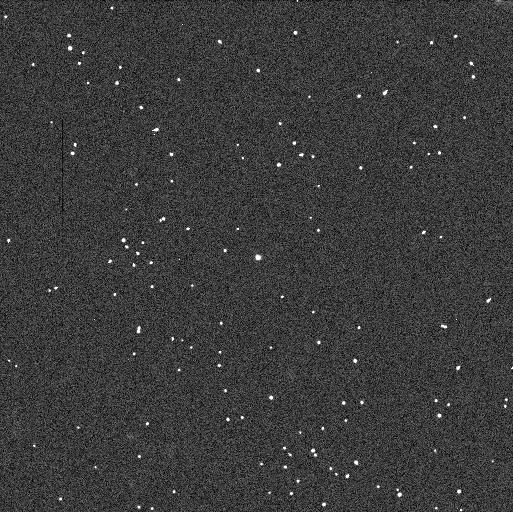
Target: 2003-QR91
Instrument: WFC3/UVIS
Filter: F606W
Exposure: 3 min
Observation ID: ib3508h6q

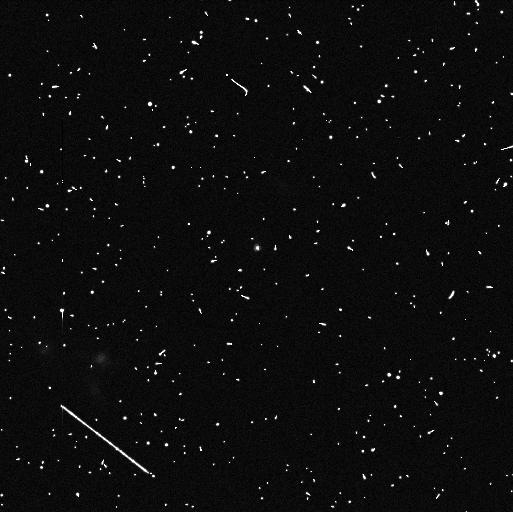
Target: 2003-QA91
Instrument: WFC3/UVIS
Filter: F814W
Exposure: 6 min
Observation ID: ib3502p4q

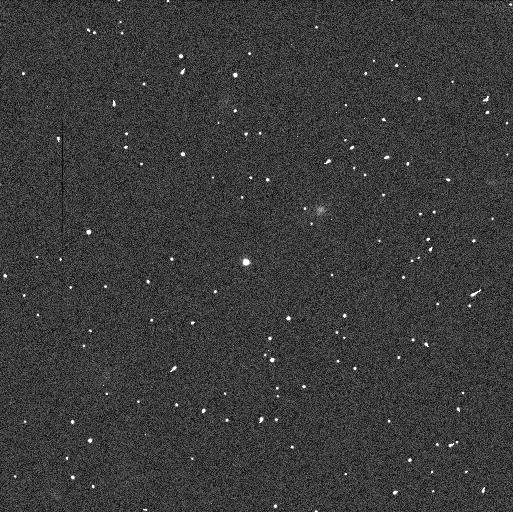
Target: 79360
Instrument: WFC3/UVIS
Filter: F606W
Exposure: 3 min
Observation ID: ib3512ngq

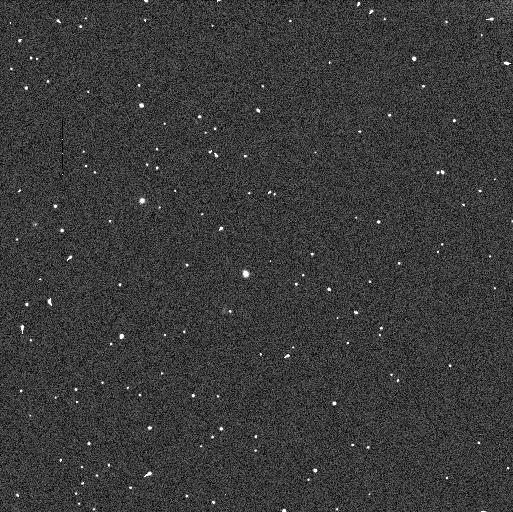
Target: 79360
Instrument: WFC3/UVIS
Filter: F606W
Exposure: 3 min
Observation ID: ib3515bgq

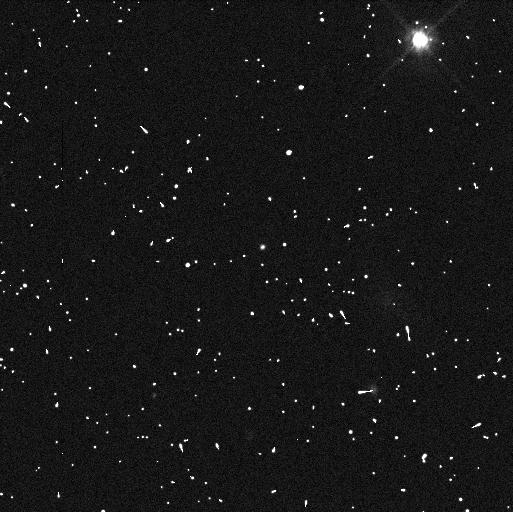
Target: 2003-QA91
Instrument: WFC3/UVIS
Filter: F606W
Exposure: 3 min
Observation ID: ib3503wyq

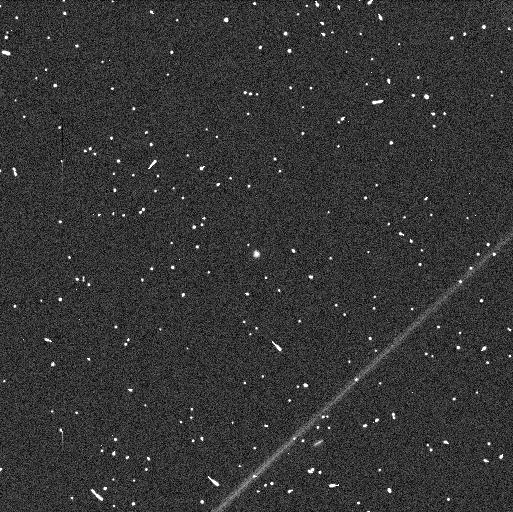
Target: 2003-QR91
Instrument: WFC3/UVIS
Filter: F814W
Exposure: 6 min
Observation ID: ib3506qnq

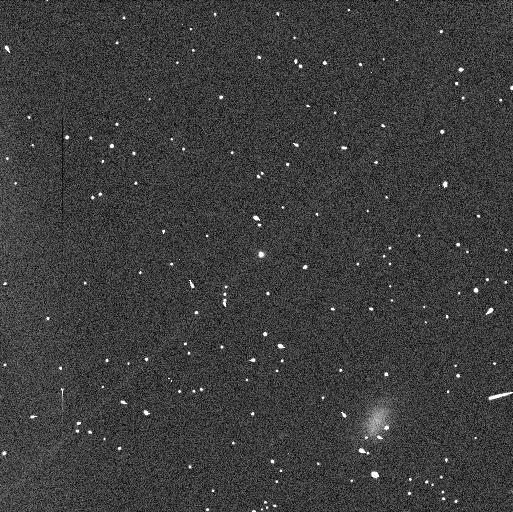
Target: 2003-QR91
Instrument: WFC3/UVIS
Filter: F606W
Exposure: 3 min
Observation ID: ib3507xmq

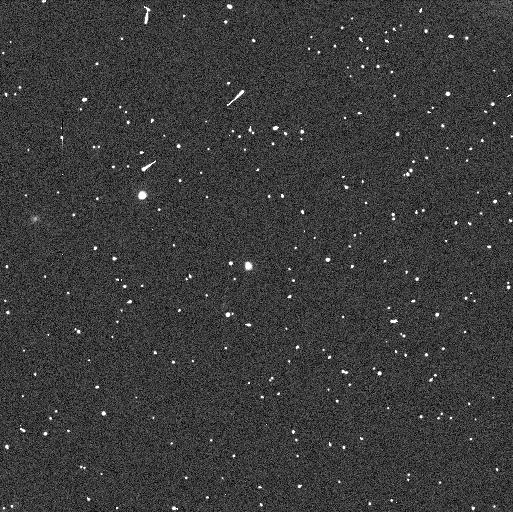
Target: 79360
Instrument: WFC3/UVIS
Filter: F814W
Exposure: 6 min
Observation ID: ib3515bfq

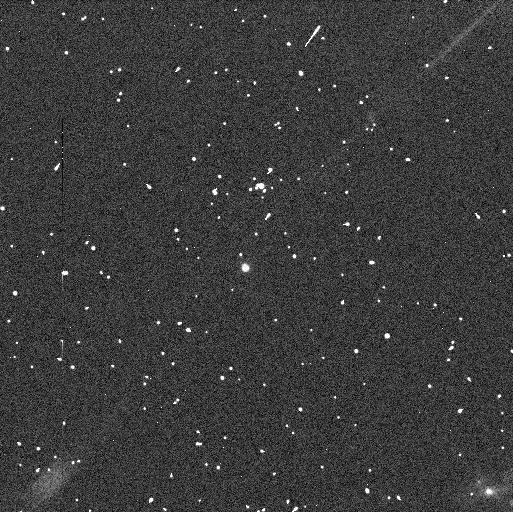
Target: 79360
Instrument: WFC3/UVIS
Filter: F814W
Exposure: 6 min
Observation ID: ib3514f5q

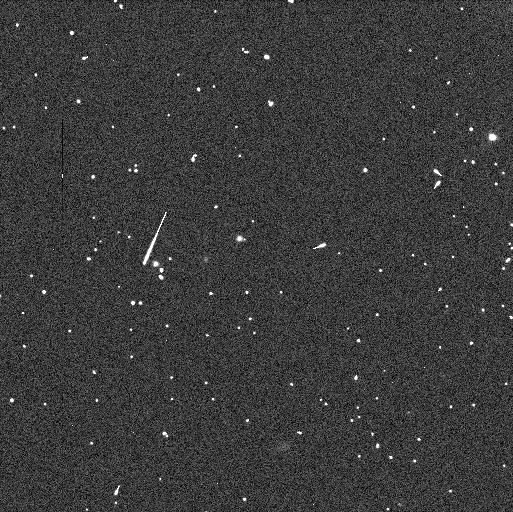
Target: 2003-QR91
Instrument: WFC3/UVIS
Filter: F606W
Exposure: 3 min
Observation ID: ib3510nkq

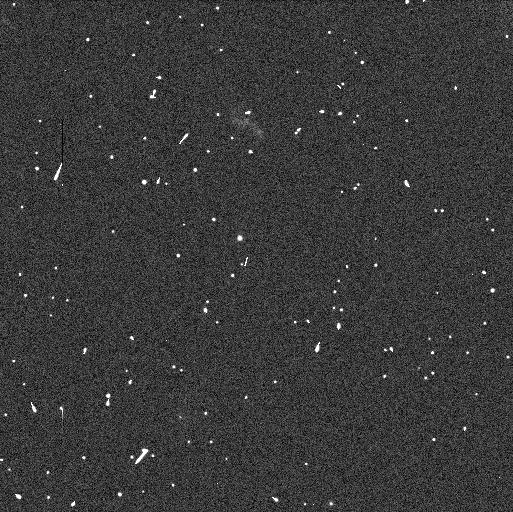
Target: 2003-QR91
Instrument: WFC3/UVIS
Filter: F606W
Exposure: 3 min
Observation ID: ib3509pxq

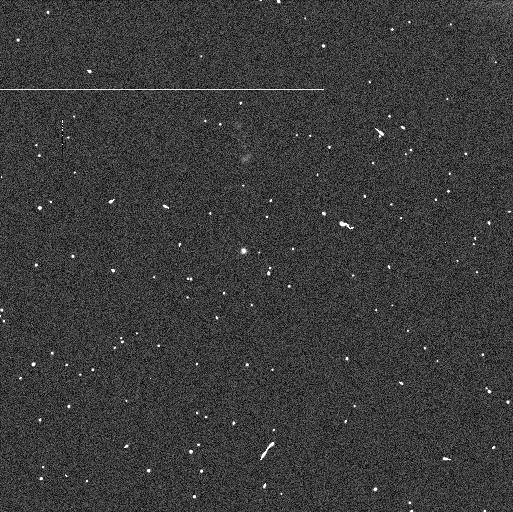
Target: 2003-QA91
Instrument: WFC3/UVIS
Filter: F606W
Exposure: 3 min
Observation ID: ib3504r8q

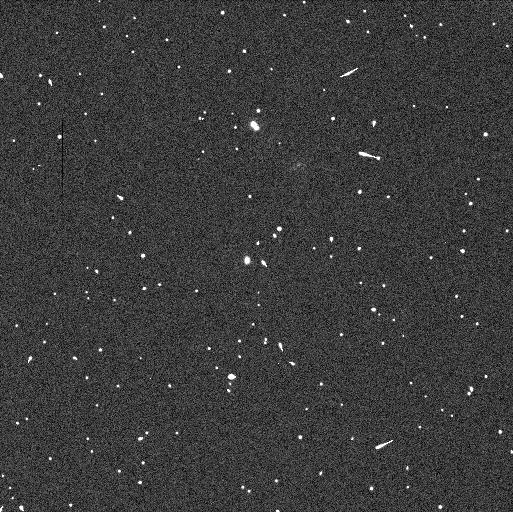
Target: 79360
Instrument: WFC3/UVIS
Filter: F606W
Exposure: 3 min
Observation ID: ib3513erq

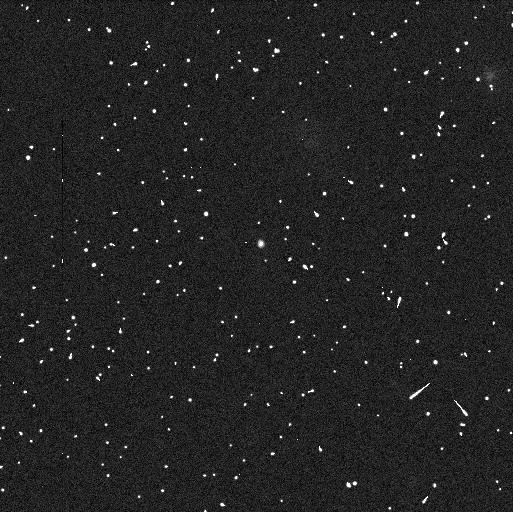
Target: 2003-QA91
Instrument: WFC3/UVIS
Filter: F814W
Exposure: 6 min
Observation ID: ib3501m8q

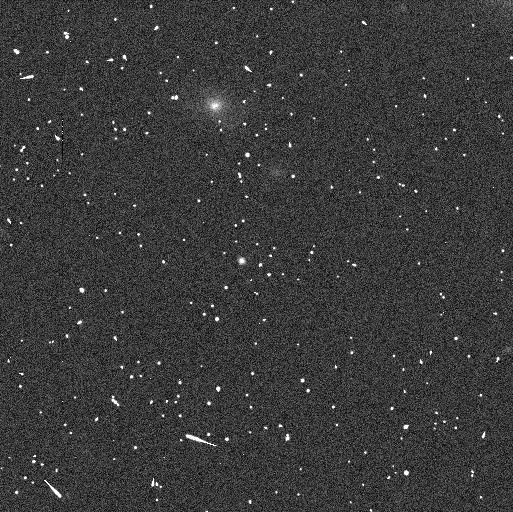
Target: 2003-QA91
Instrument: WFC3/UVIS
Filter: F814W
Exposure: 6 min
Observation ID: ib3505aaq

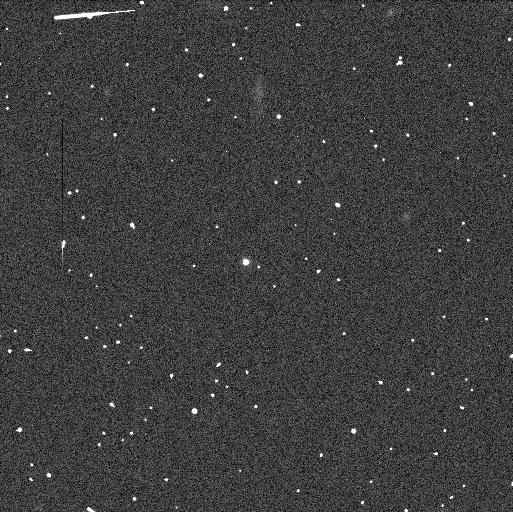
Target: 79360
Instrument: WFC3/UVIS
Filter: F606W
Exposure: 3 min
Observation ID: ib3511ezq

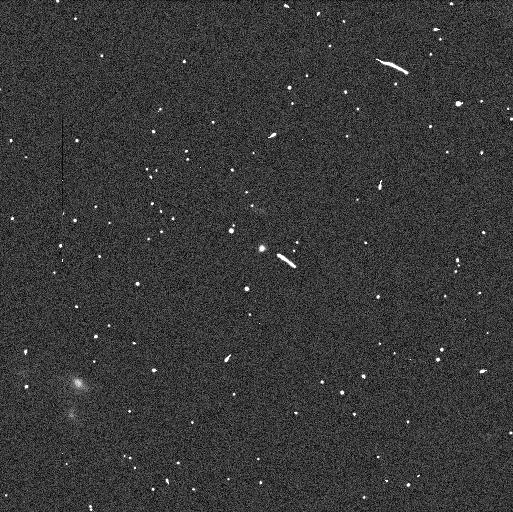
Target: 2003-QA91
Instrument: WFC3/UVIS
Filter: F606W
Exposure: 3 min
Observation ID: ib3502q2q

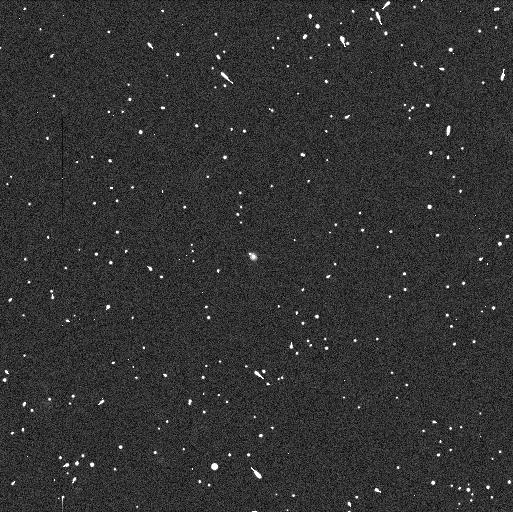
Target: 2003-QR91
Instrument: WFC3/UVIS
Filter: F814W
Exposure: 6 min
Observation ID: ib3508h2q

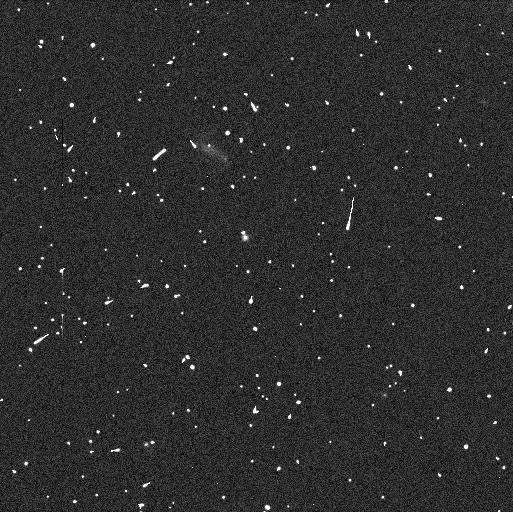
Target: 2003-QR91
Instrument: WFC3/UVIS
Filter: F814W
Exposure: 6 min
Observation ID: ib3509q1q

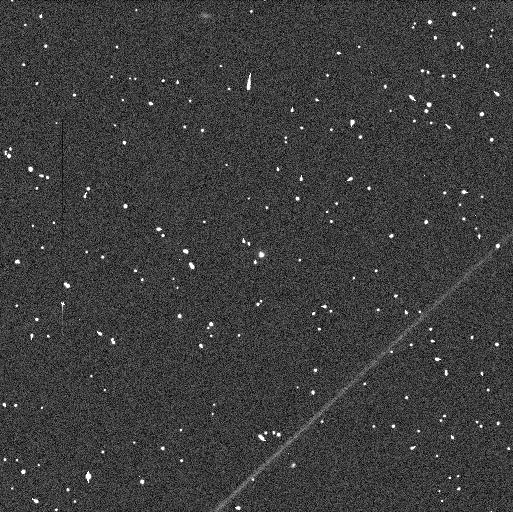
Target: 2003-QR91
Instrument: WFC3/UVIS
Filter: F606W
Exposure: 3 min
Observation ID: ib3506r3q

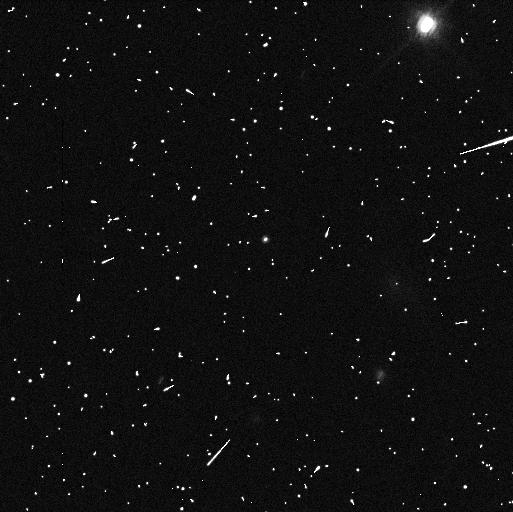
Target: 2003-QA91
Instrument: WFC3/UVIS
Filter: F814W
Exposure: 6 min
Observation ID: ib3503wxq

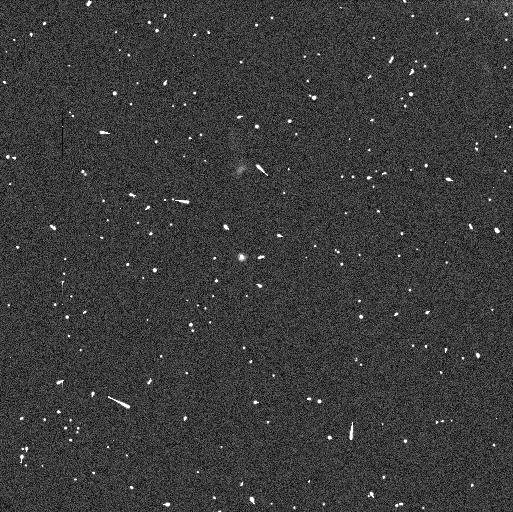
Target: 2003-QA91
Instrument: WFC3/UVIS
Filter: F814W
Exposure: 6 min
Observation ID: ib3504r9q

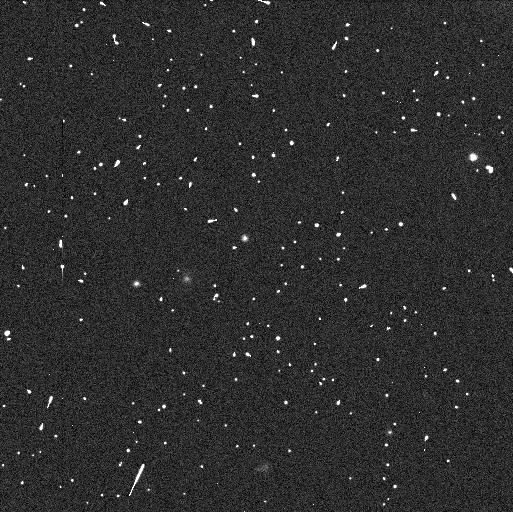
Target: 2003-QR91
Instrument: WFC3/UVIS
Filter: F814W
Exposure: 6 min
Observation ID: ib3510o0q

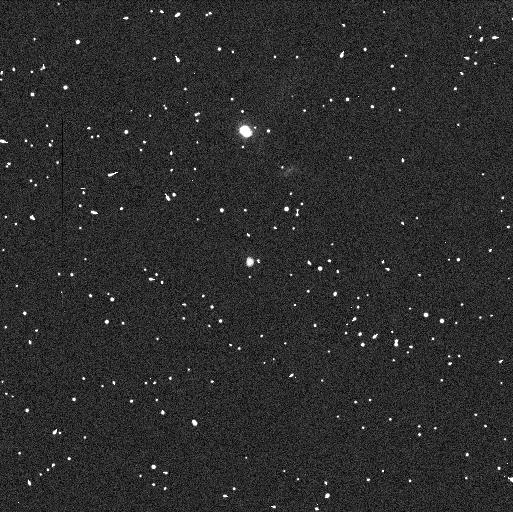
Target: 79360
Instrument: WFC3/UVIS
Filter: F814W
Exposure: 6 min
Observation ID: ib3513euq

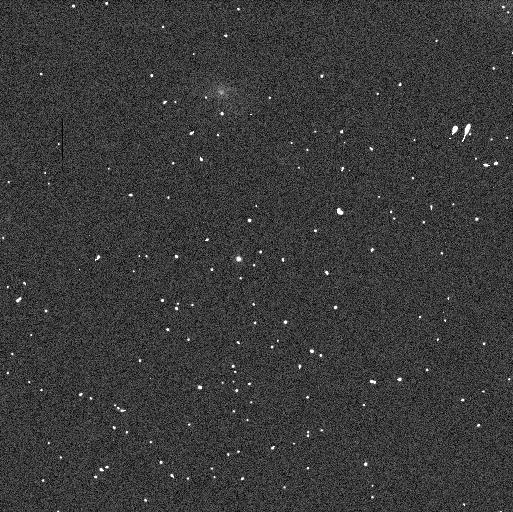
Target: 2003-QA91
Instrument: WFC3/UVIS
Filter: F606W
Exposure: 3 min
Observation ID: ib3505a6q

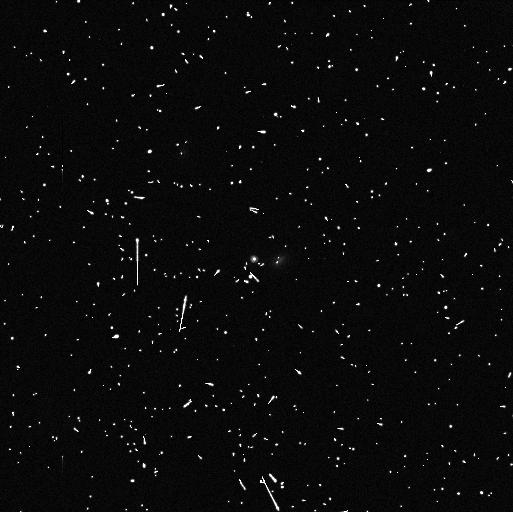
Target: 79360
Instrument: WFC3/UVIS
Filter: F814W
Exposure: 6 min
Observation ID: ib3512nlq

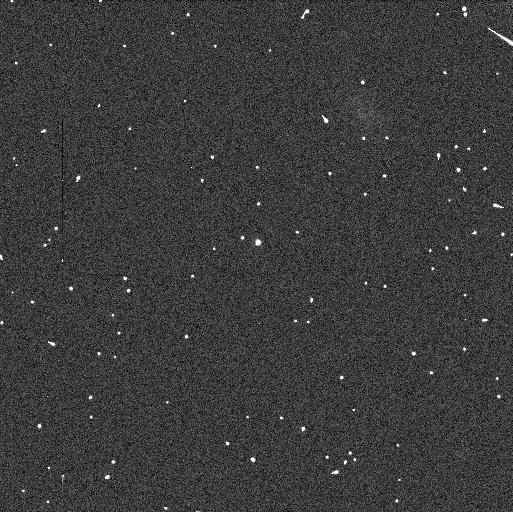
Target: 2003-QA91
Instrument: WFC3/UVIS
Filter: F606W
Exposure: 3 min
Observation ID: ib3501m4q

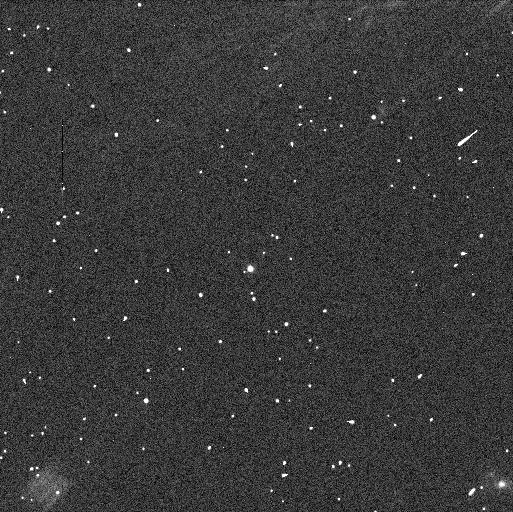
Target: 79360
Instrument: WFC3/UVIS
Filter: F606W
Exposure: 3 min
Observation ID: ib3514f9q

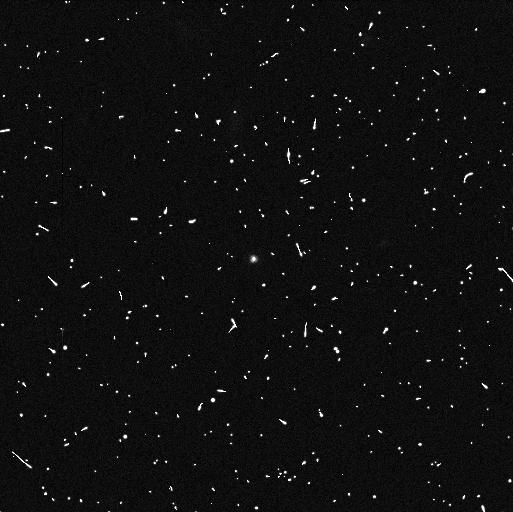
Target: 79360
Instrument: WFC3/UVIS
Filter: F814W
Exposure: 6 min
Observation ID: ib3511f4q

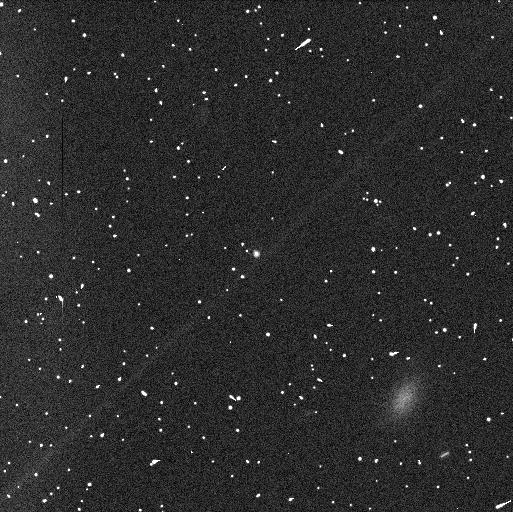
Target: 2003-QR91
Instrument: WFC3/UVIS
Filter: F814W
Exposure: 6 min
Observation ID: ib3507xiq

Mutual Orbits, Colors, Masses, and Bulk Densities of 3 Cold Classical Transneptunian Binaries (PI: Grundy, Will M.)

Many transneptunian objects (TNOs) have been found to be binary or multiple systems. As in other astrophysical settings, trans?neptunian binaries (TNBs) offer uniquely valuable information. Their mutual orbits allow the direct determination of their system masses, perhaps the most fundamental physical quantity of any astronomical object. Their frequency of occurrence and dynamical characteristics provide clues to formation conditions and evolution scenarios affecting both the binaries and their single neighbors. Combining masses with sizes, bulk densities can be measured. Densities constrain bulk composition and internal structure, key clues to TNO origins and evolution over time. Several TNB bulk densities have been determined, hinting at interesting trends. But none of them belongs to the Cold Classical sub-population, the one group of TNOs with demonstrably distinct physical characteristics. Two top-priority Spitzer programs will soon observe and measure the sizes of 3 Cold Classical TNBs. This proposal seeks to determine the mutual orbits and thus masses of these systems, enabling computation of their densities.